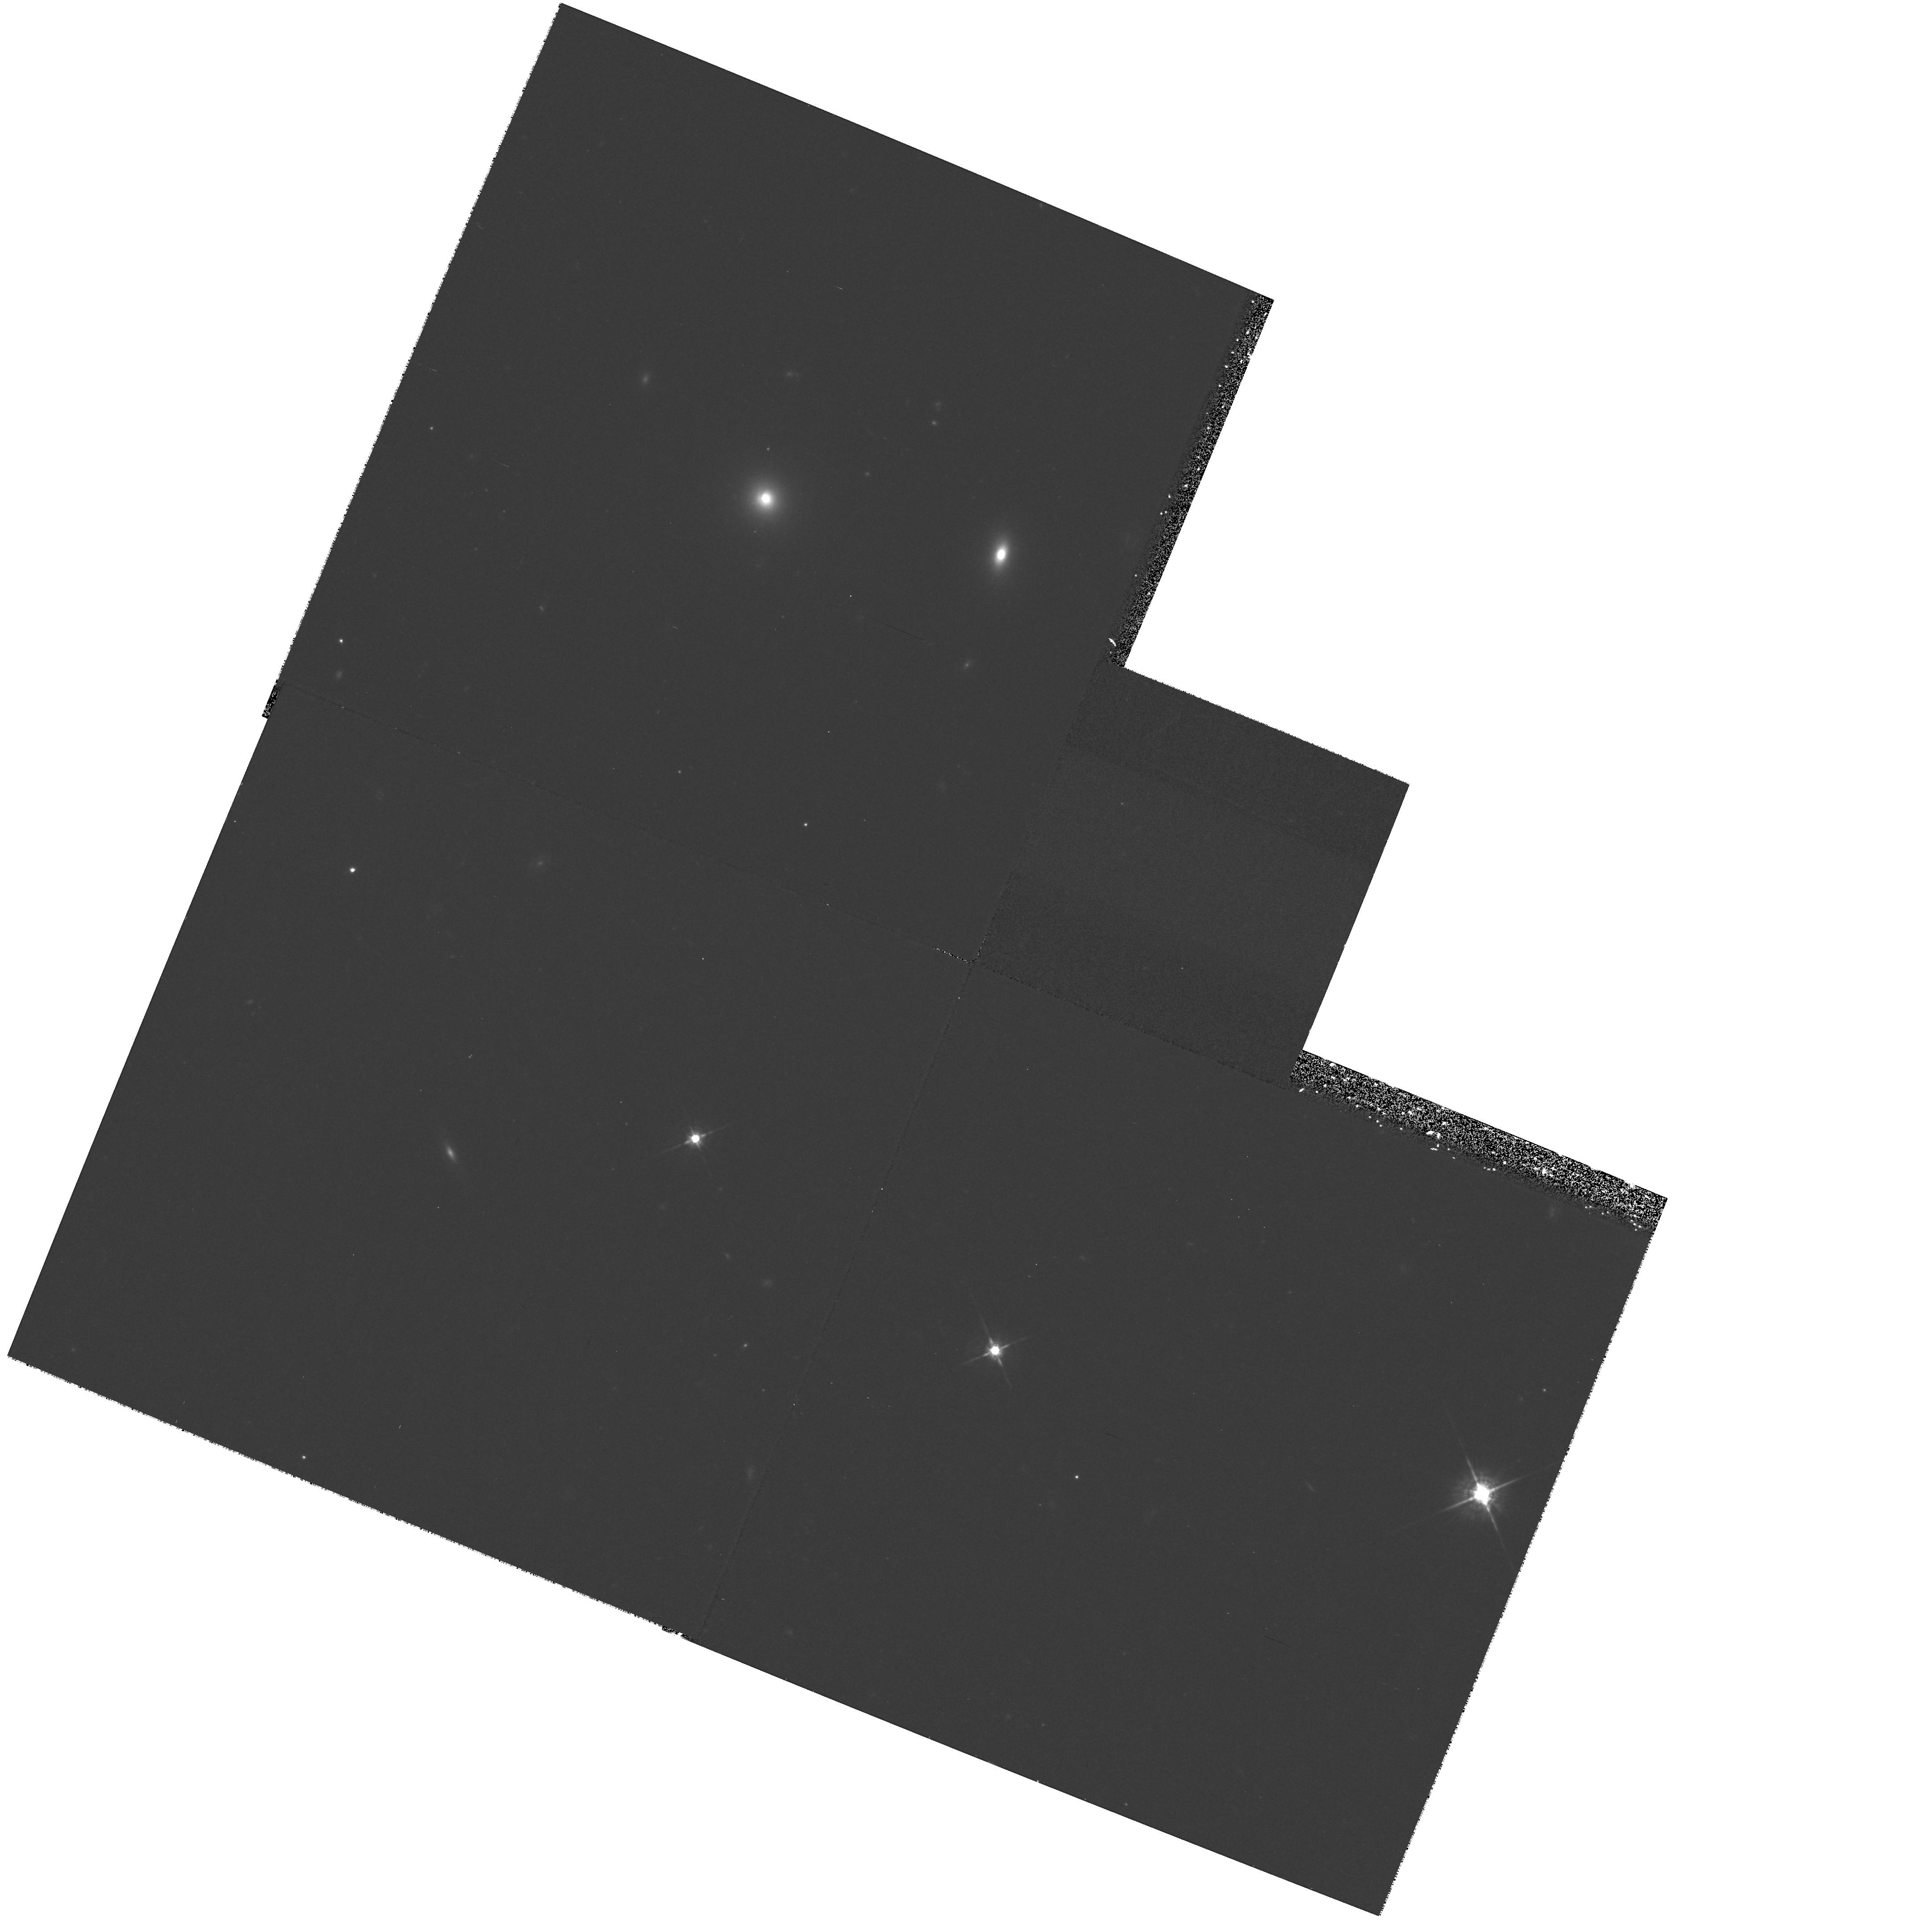
Target: 1215+013
Instrument: WFPC2/PC
Filter: F675W
Exposure: 38 min
Observation ID: hst_6776_18_wfpc2_pc_f675w_u40218

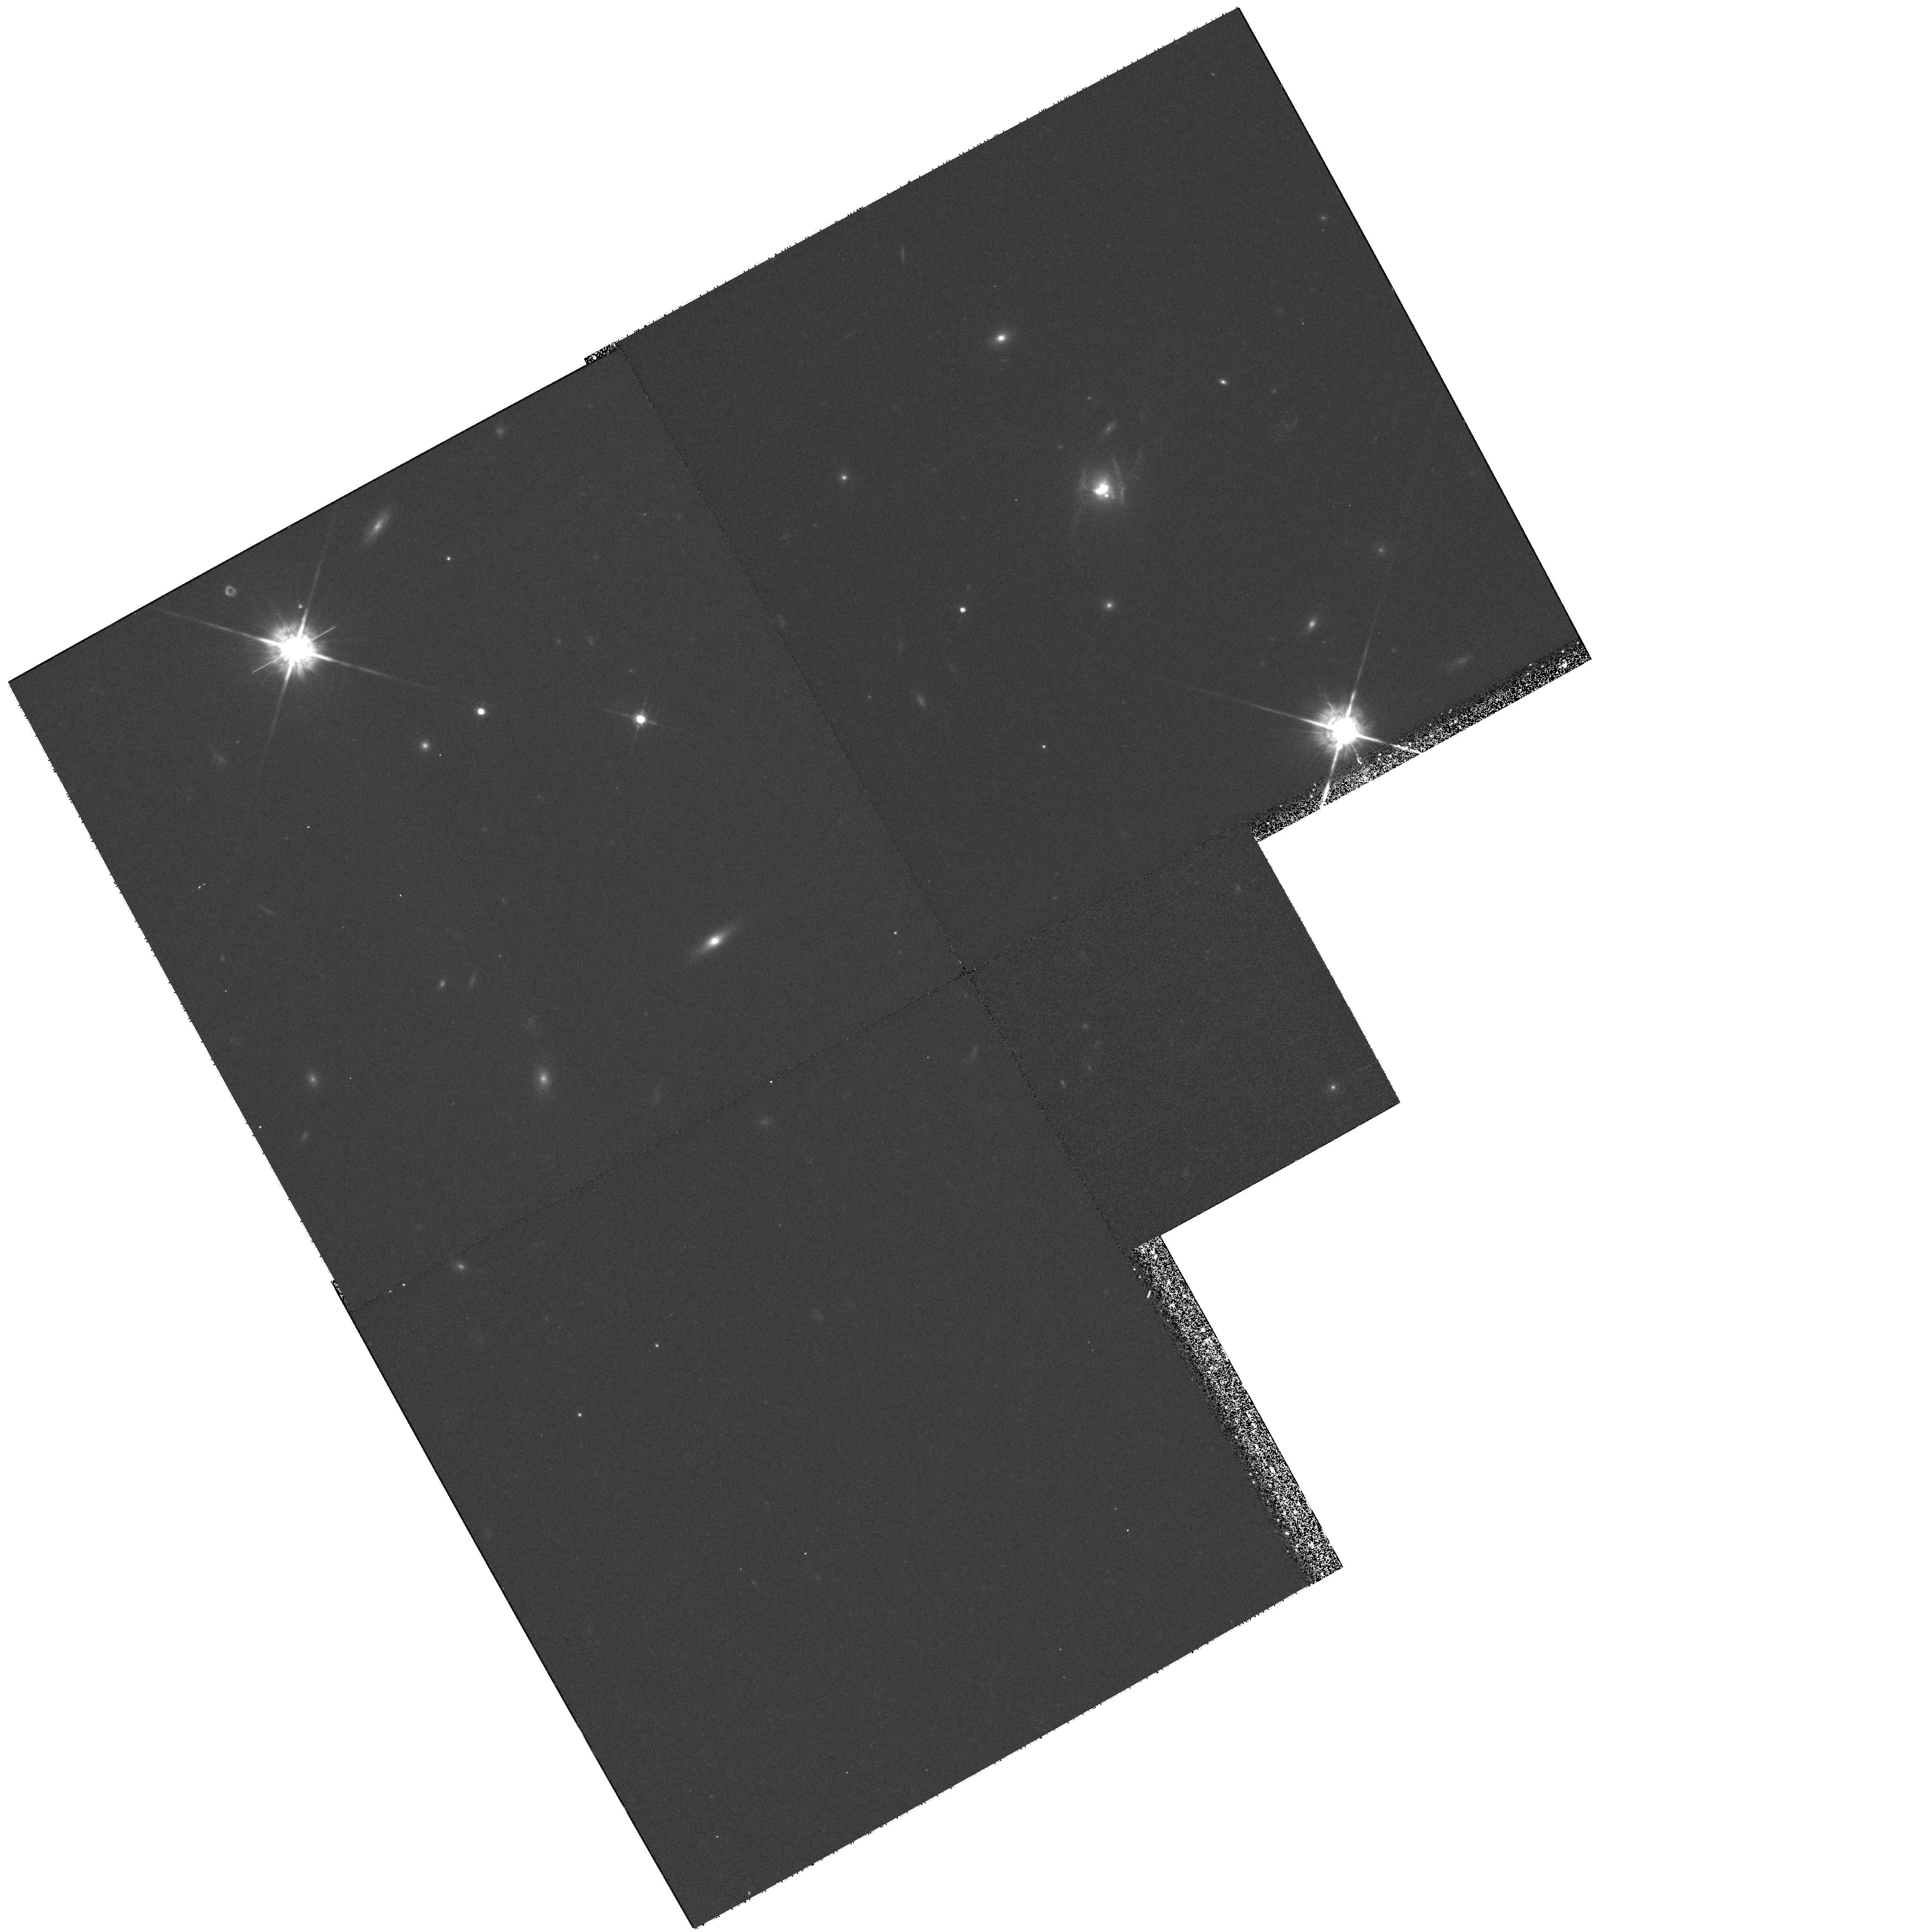
Target: 3C79
Instrument: WFPC2/PC
Filter: F675W
Exposure: 38 min
Observation ID: hst_6776_13_wfpc2_pc_f675w_u40213

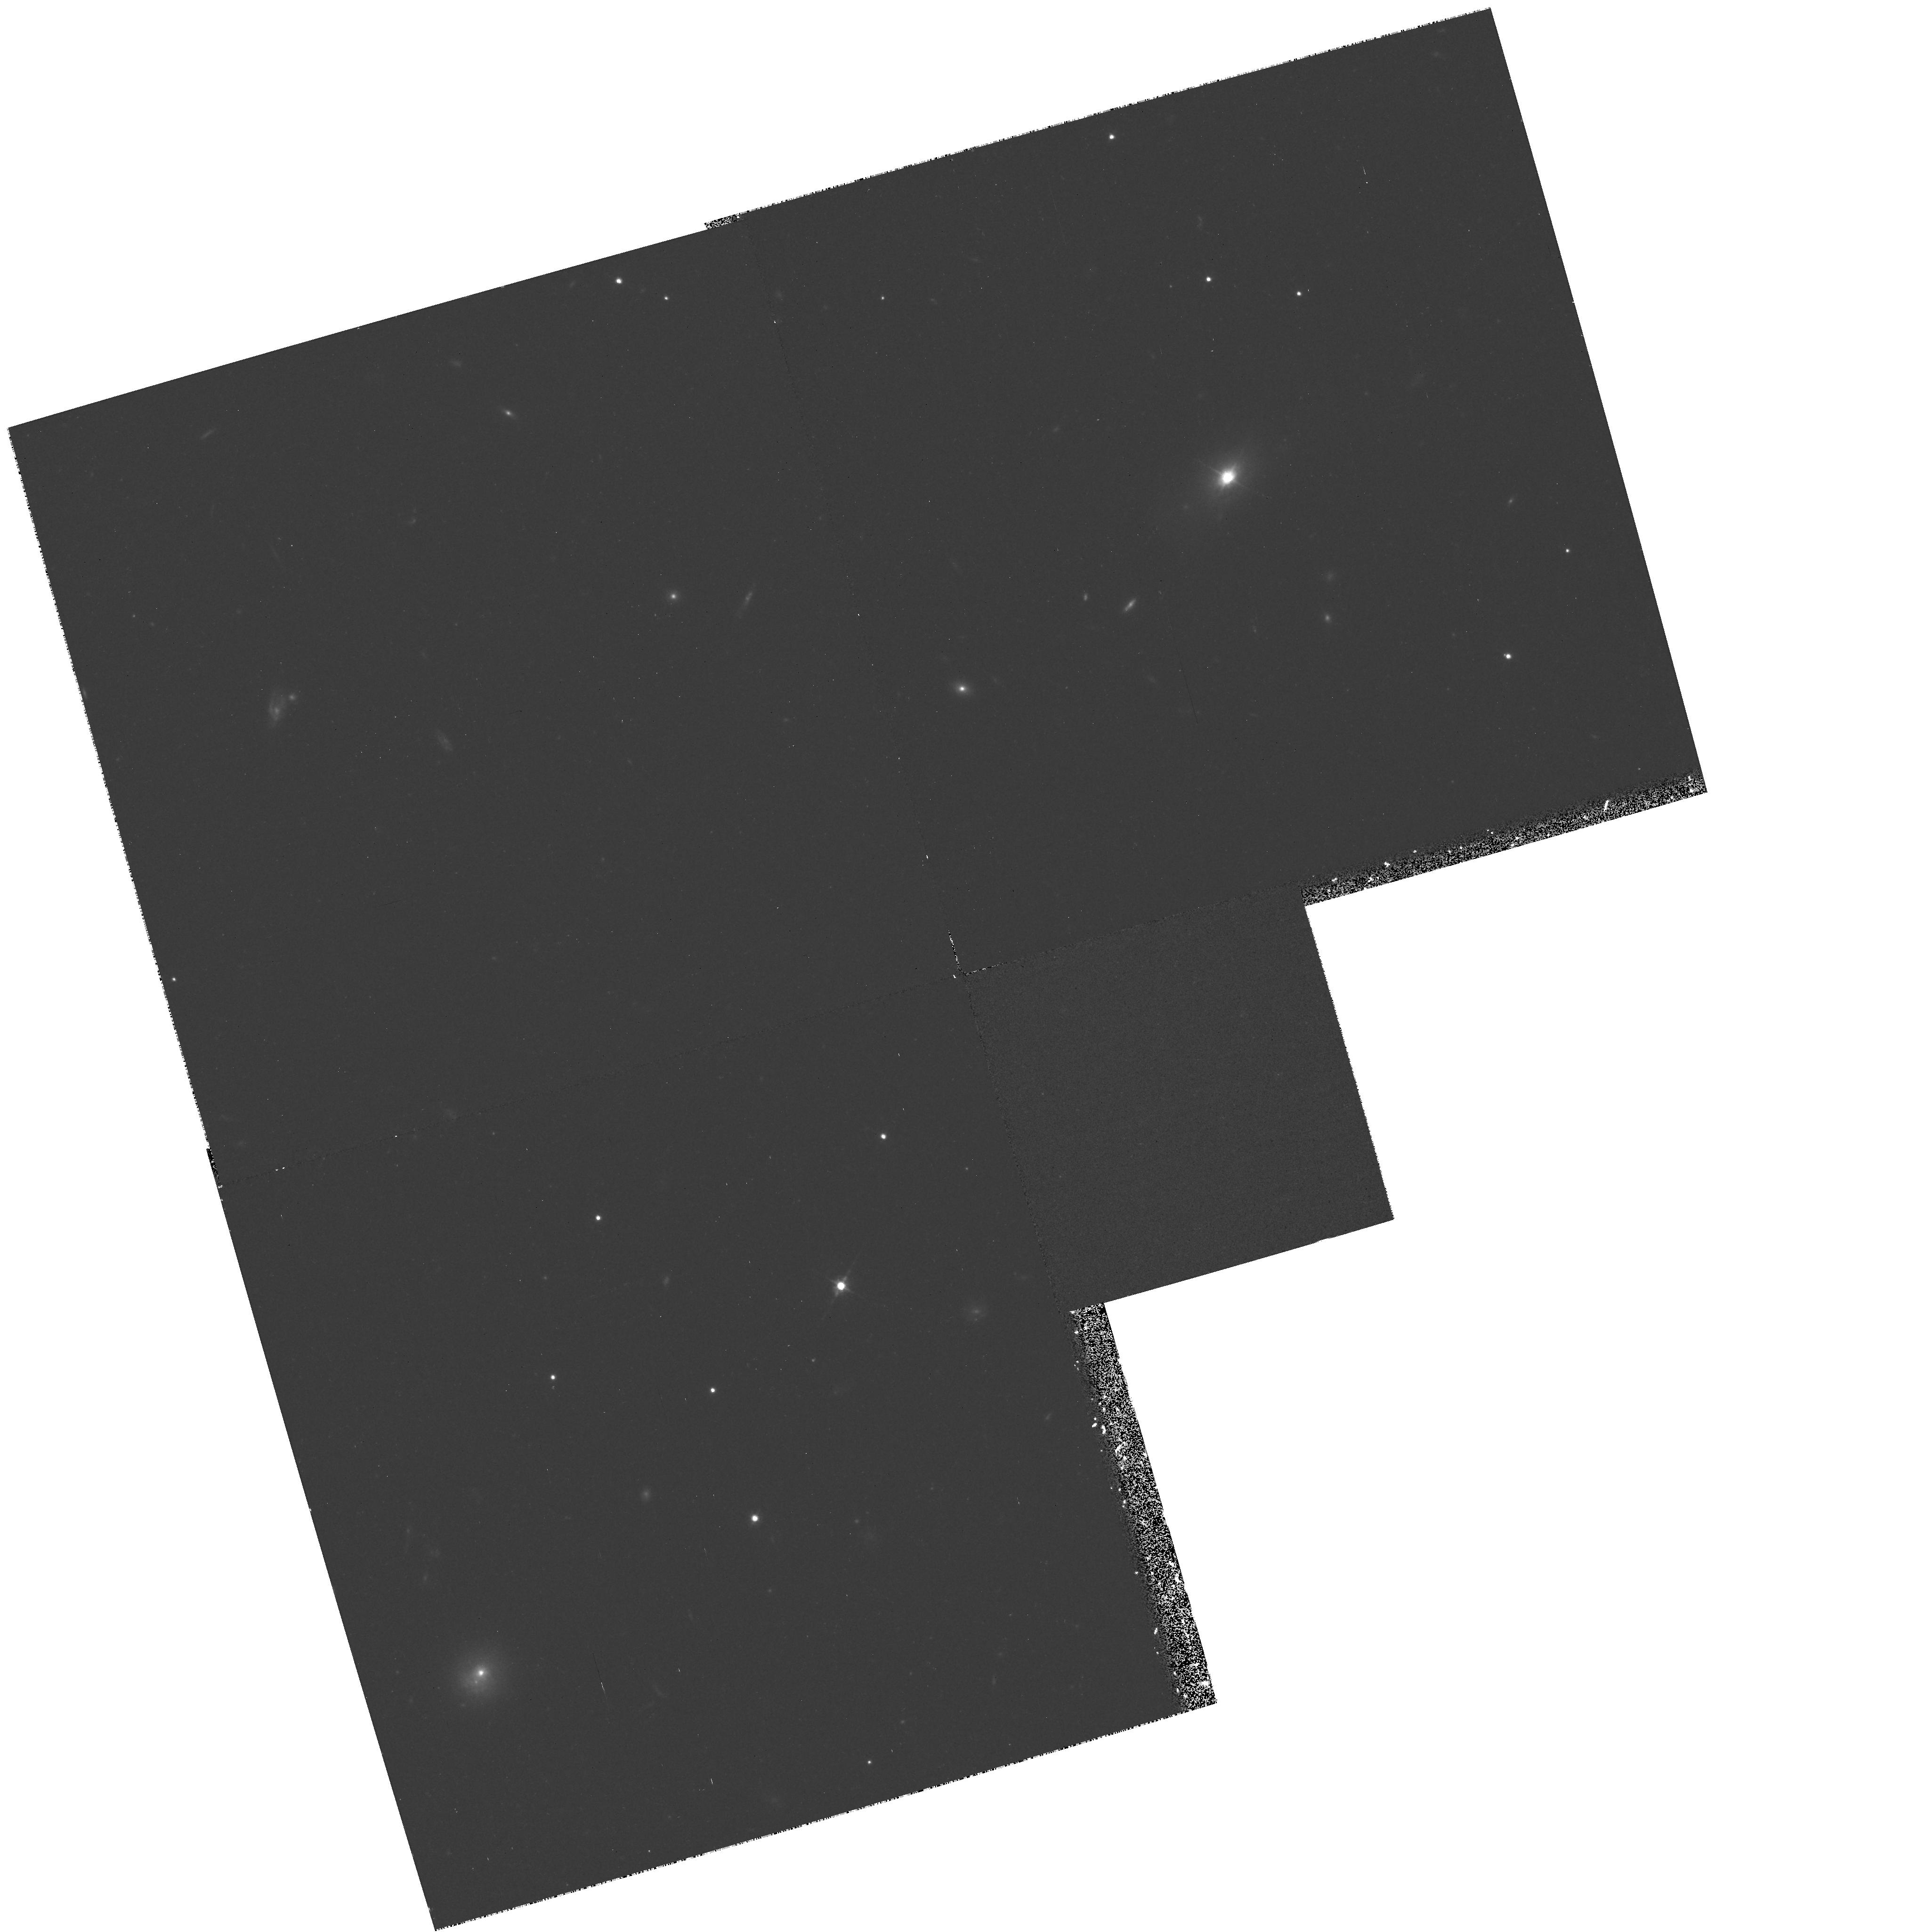
Target: PKS2247+14
Instrument: WFPC2/PC
Filter: F675W
Exposure: 31 min
Observation ID: hst_6776_09_wfpc2_pc_f675w_u40209

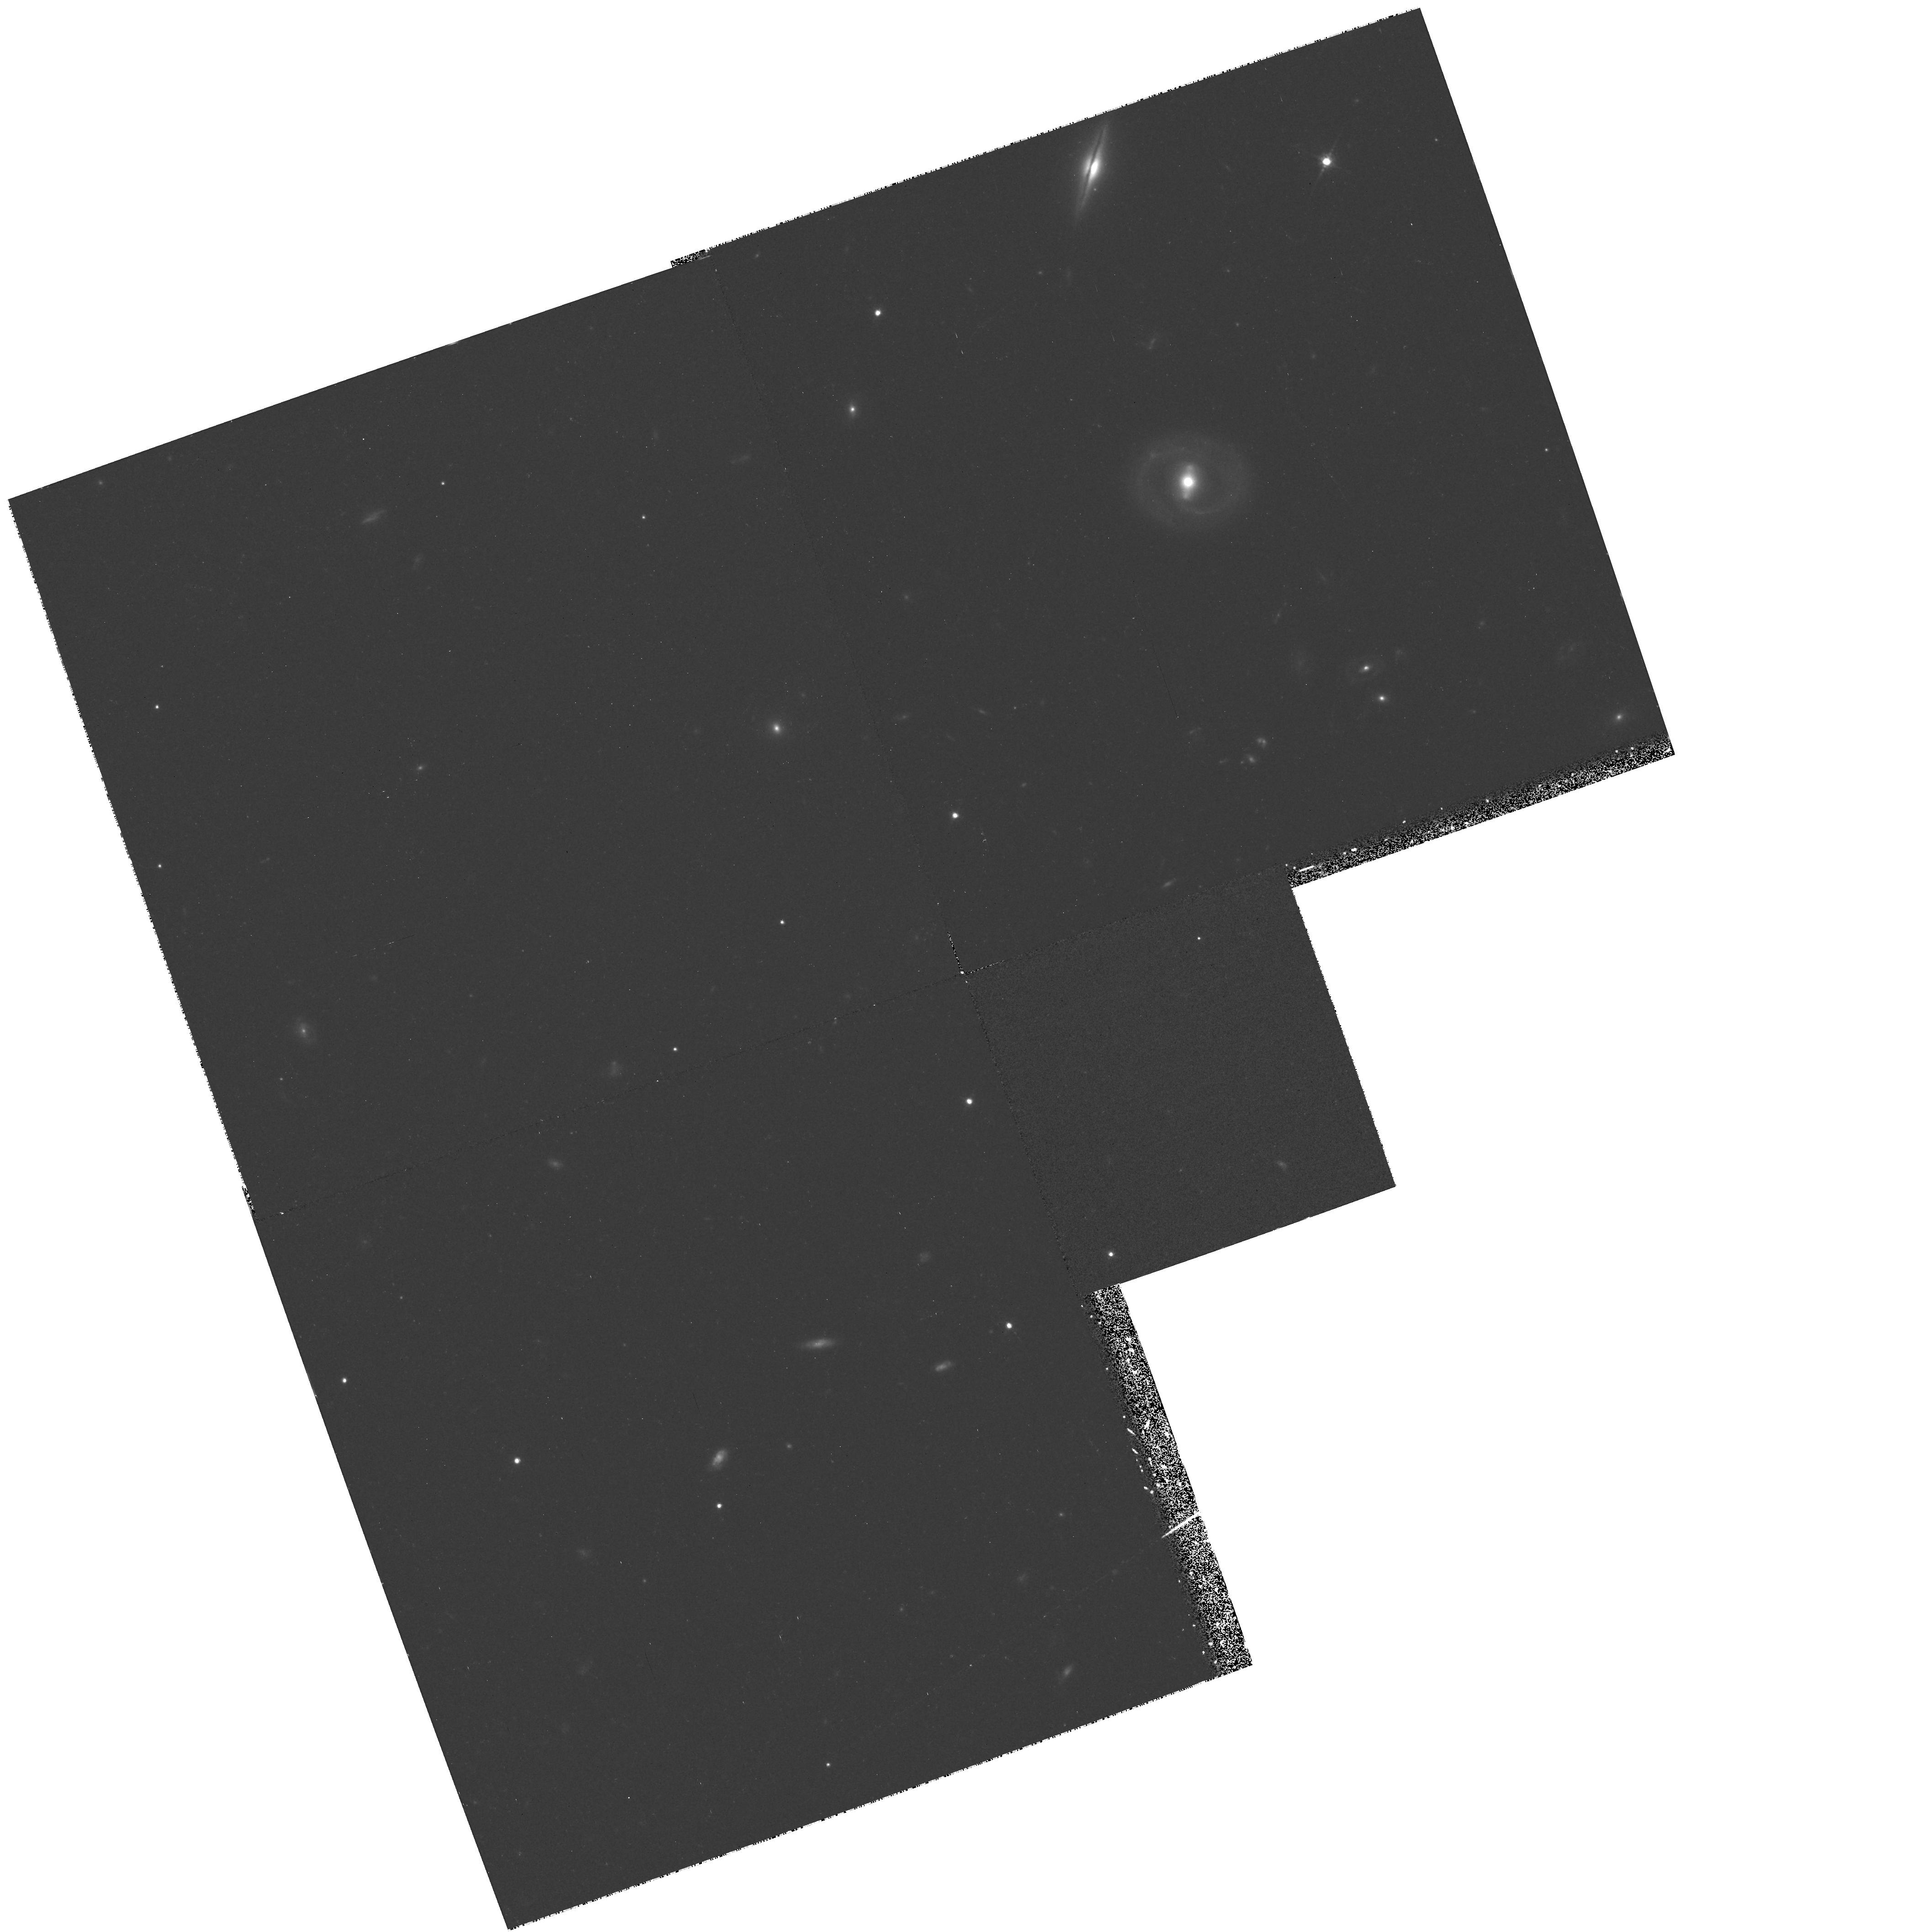
Target: 2344+184
Instrument: WFPC2/PC
Filter: F675W
Exposure: 31 min
Observation ID: hst_6776_33_wfpc2_pc_f675w_u40233

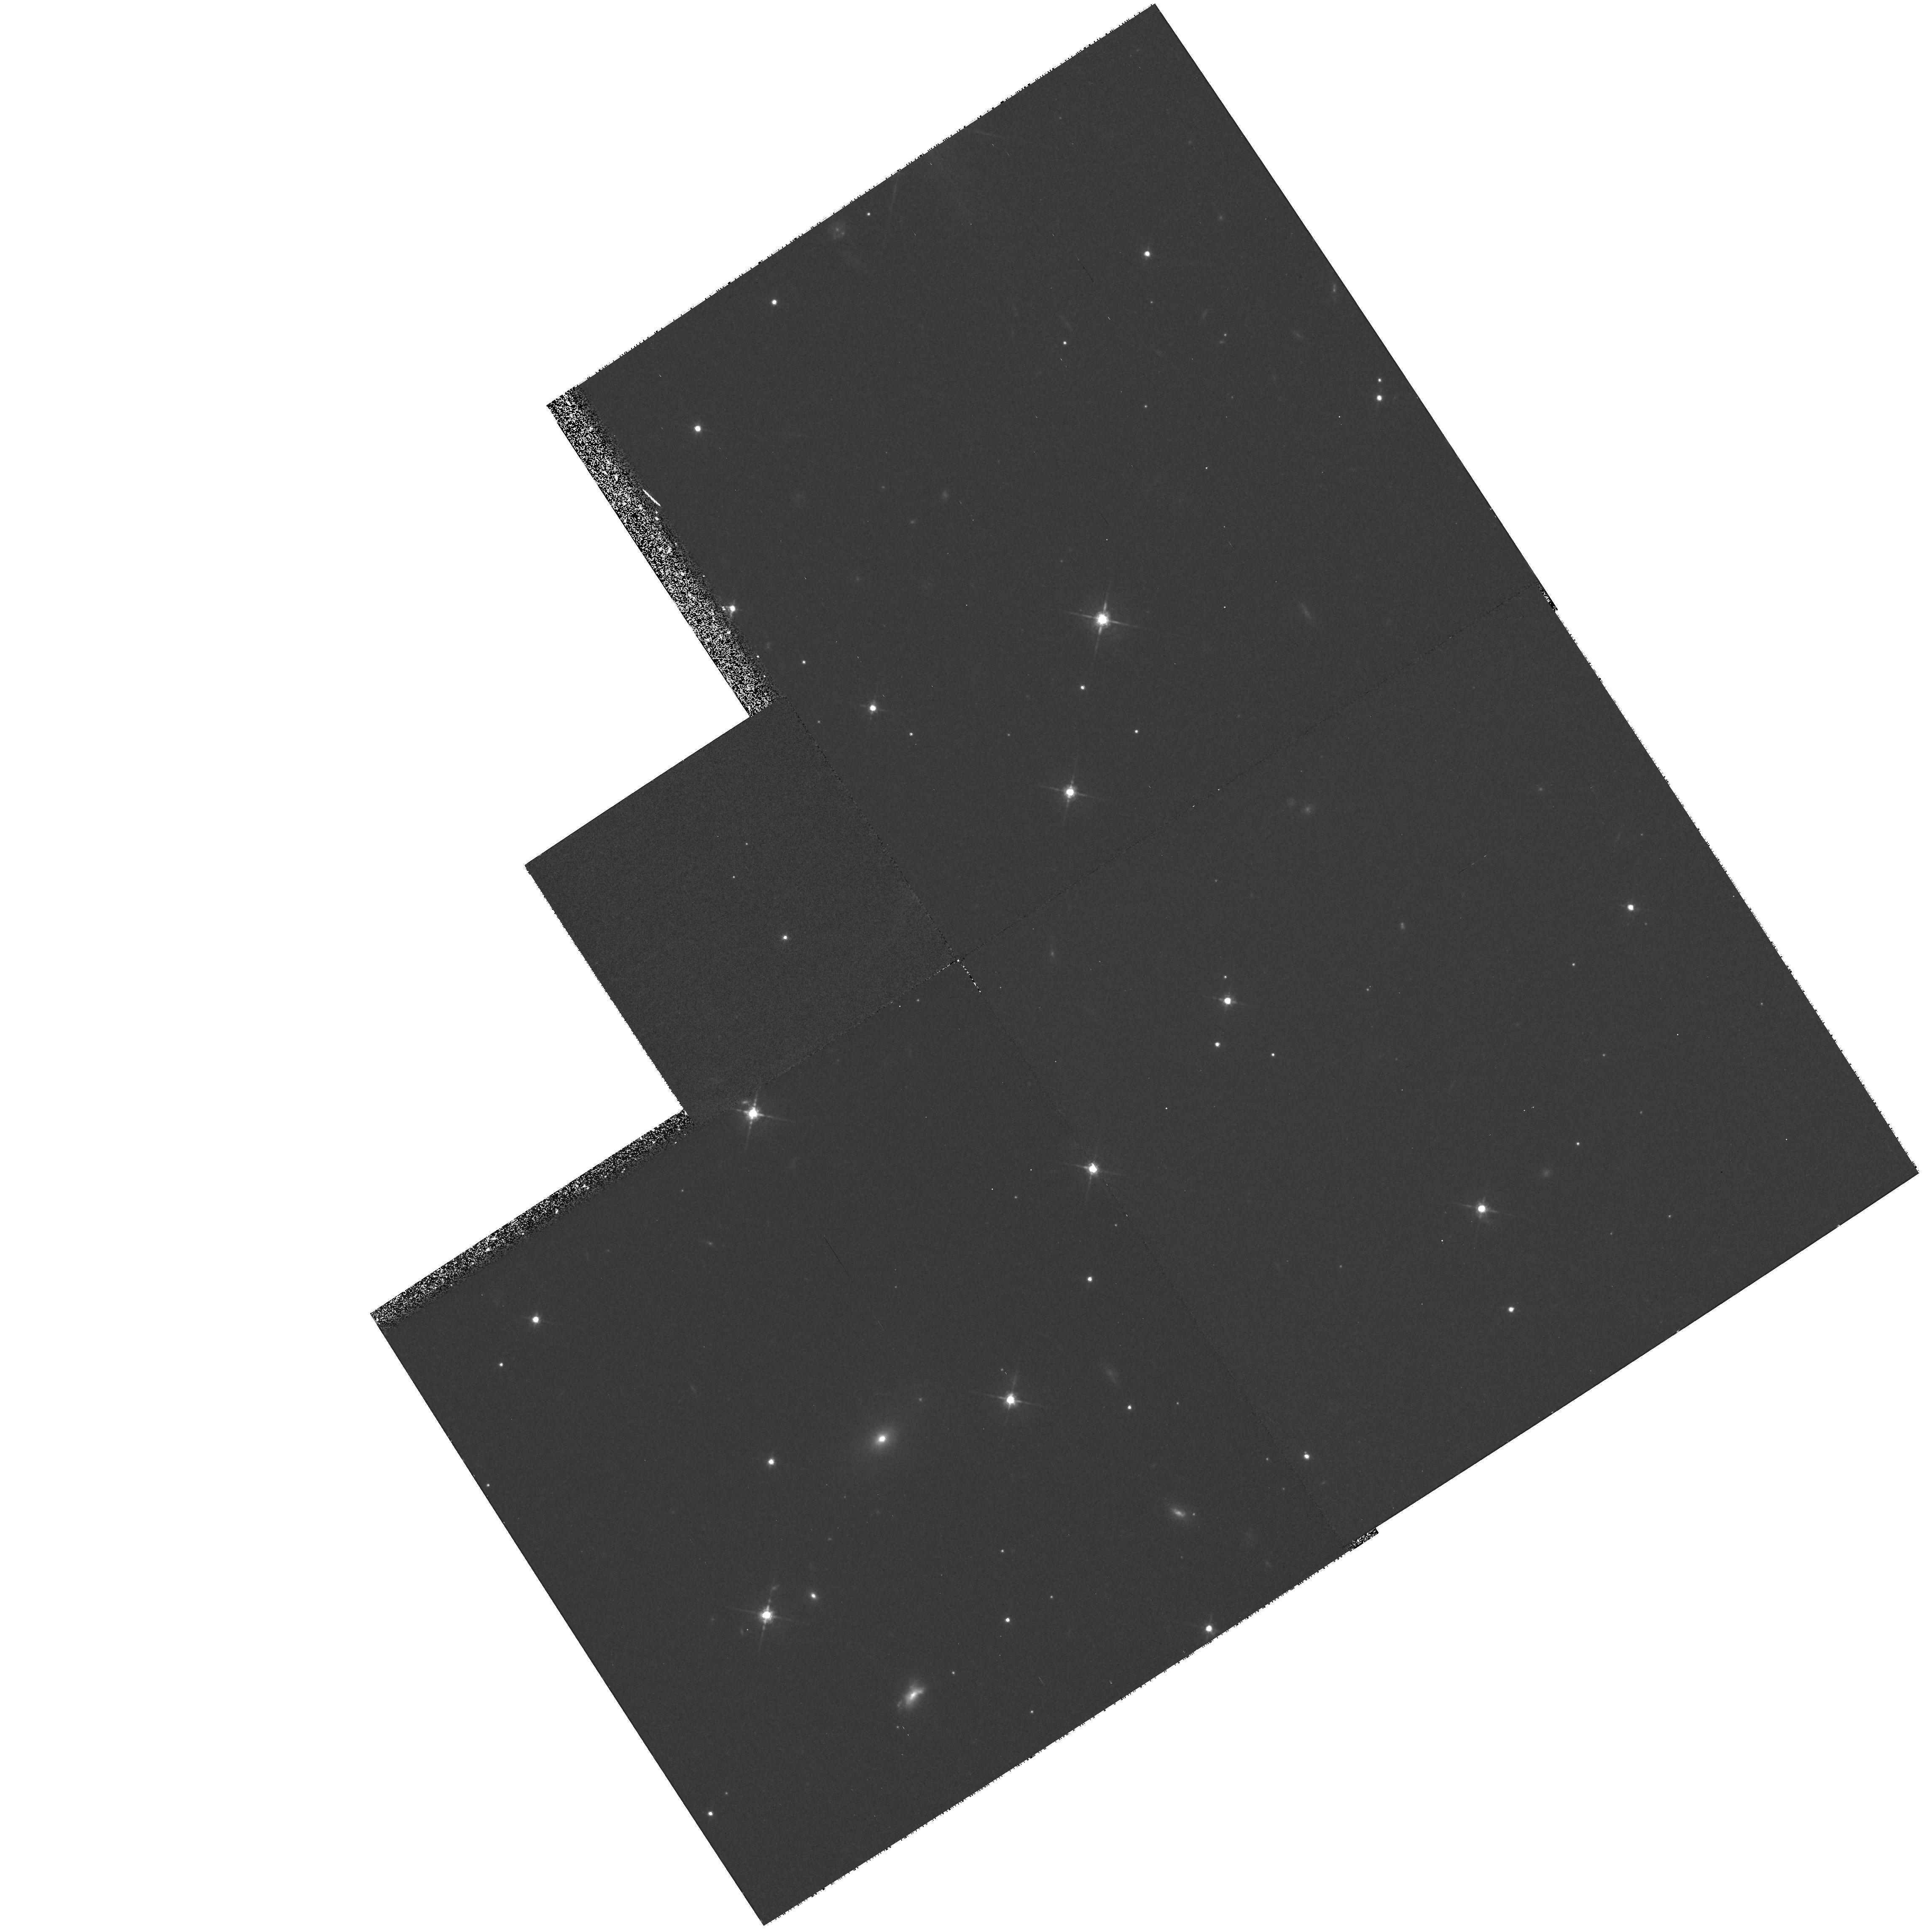
Target: 3C93.1
Instrument: WFPC2/PC
Filter: F675W
Exposure: 38 min
Observation ID: hst_6776_14_wfpc2_pc_f675w_u40214

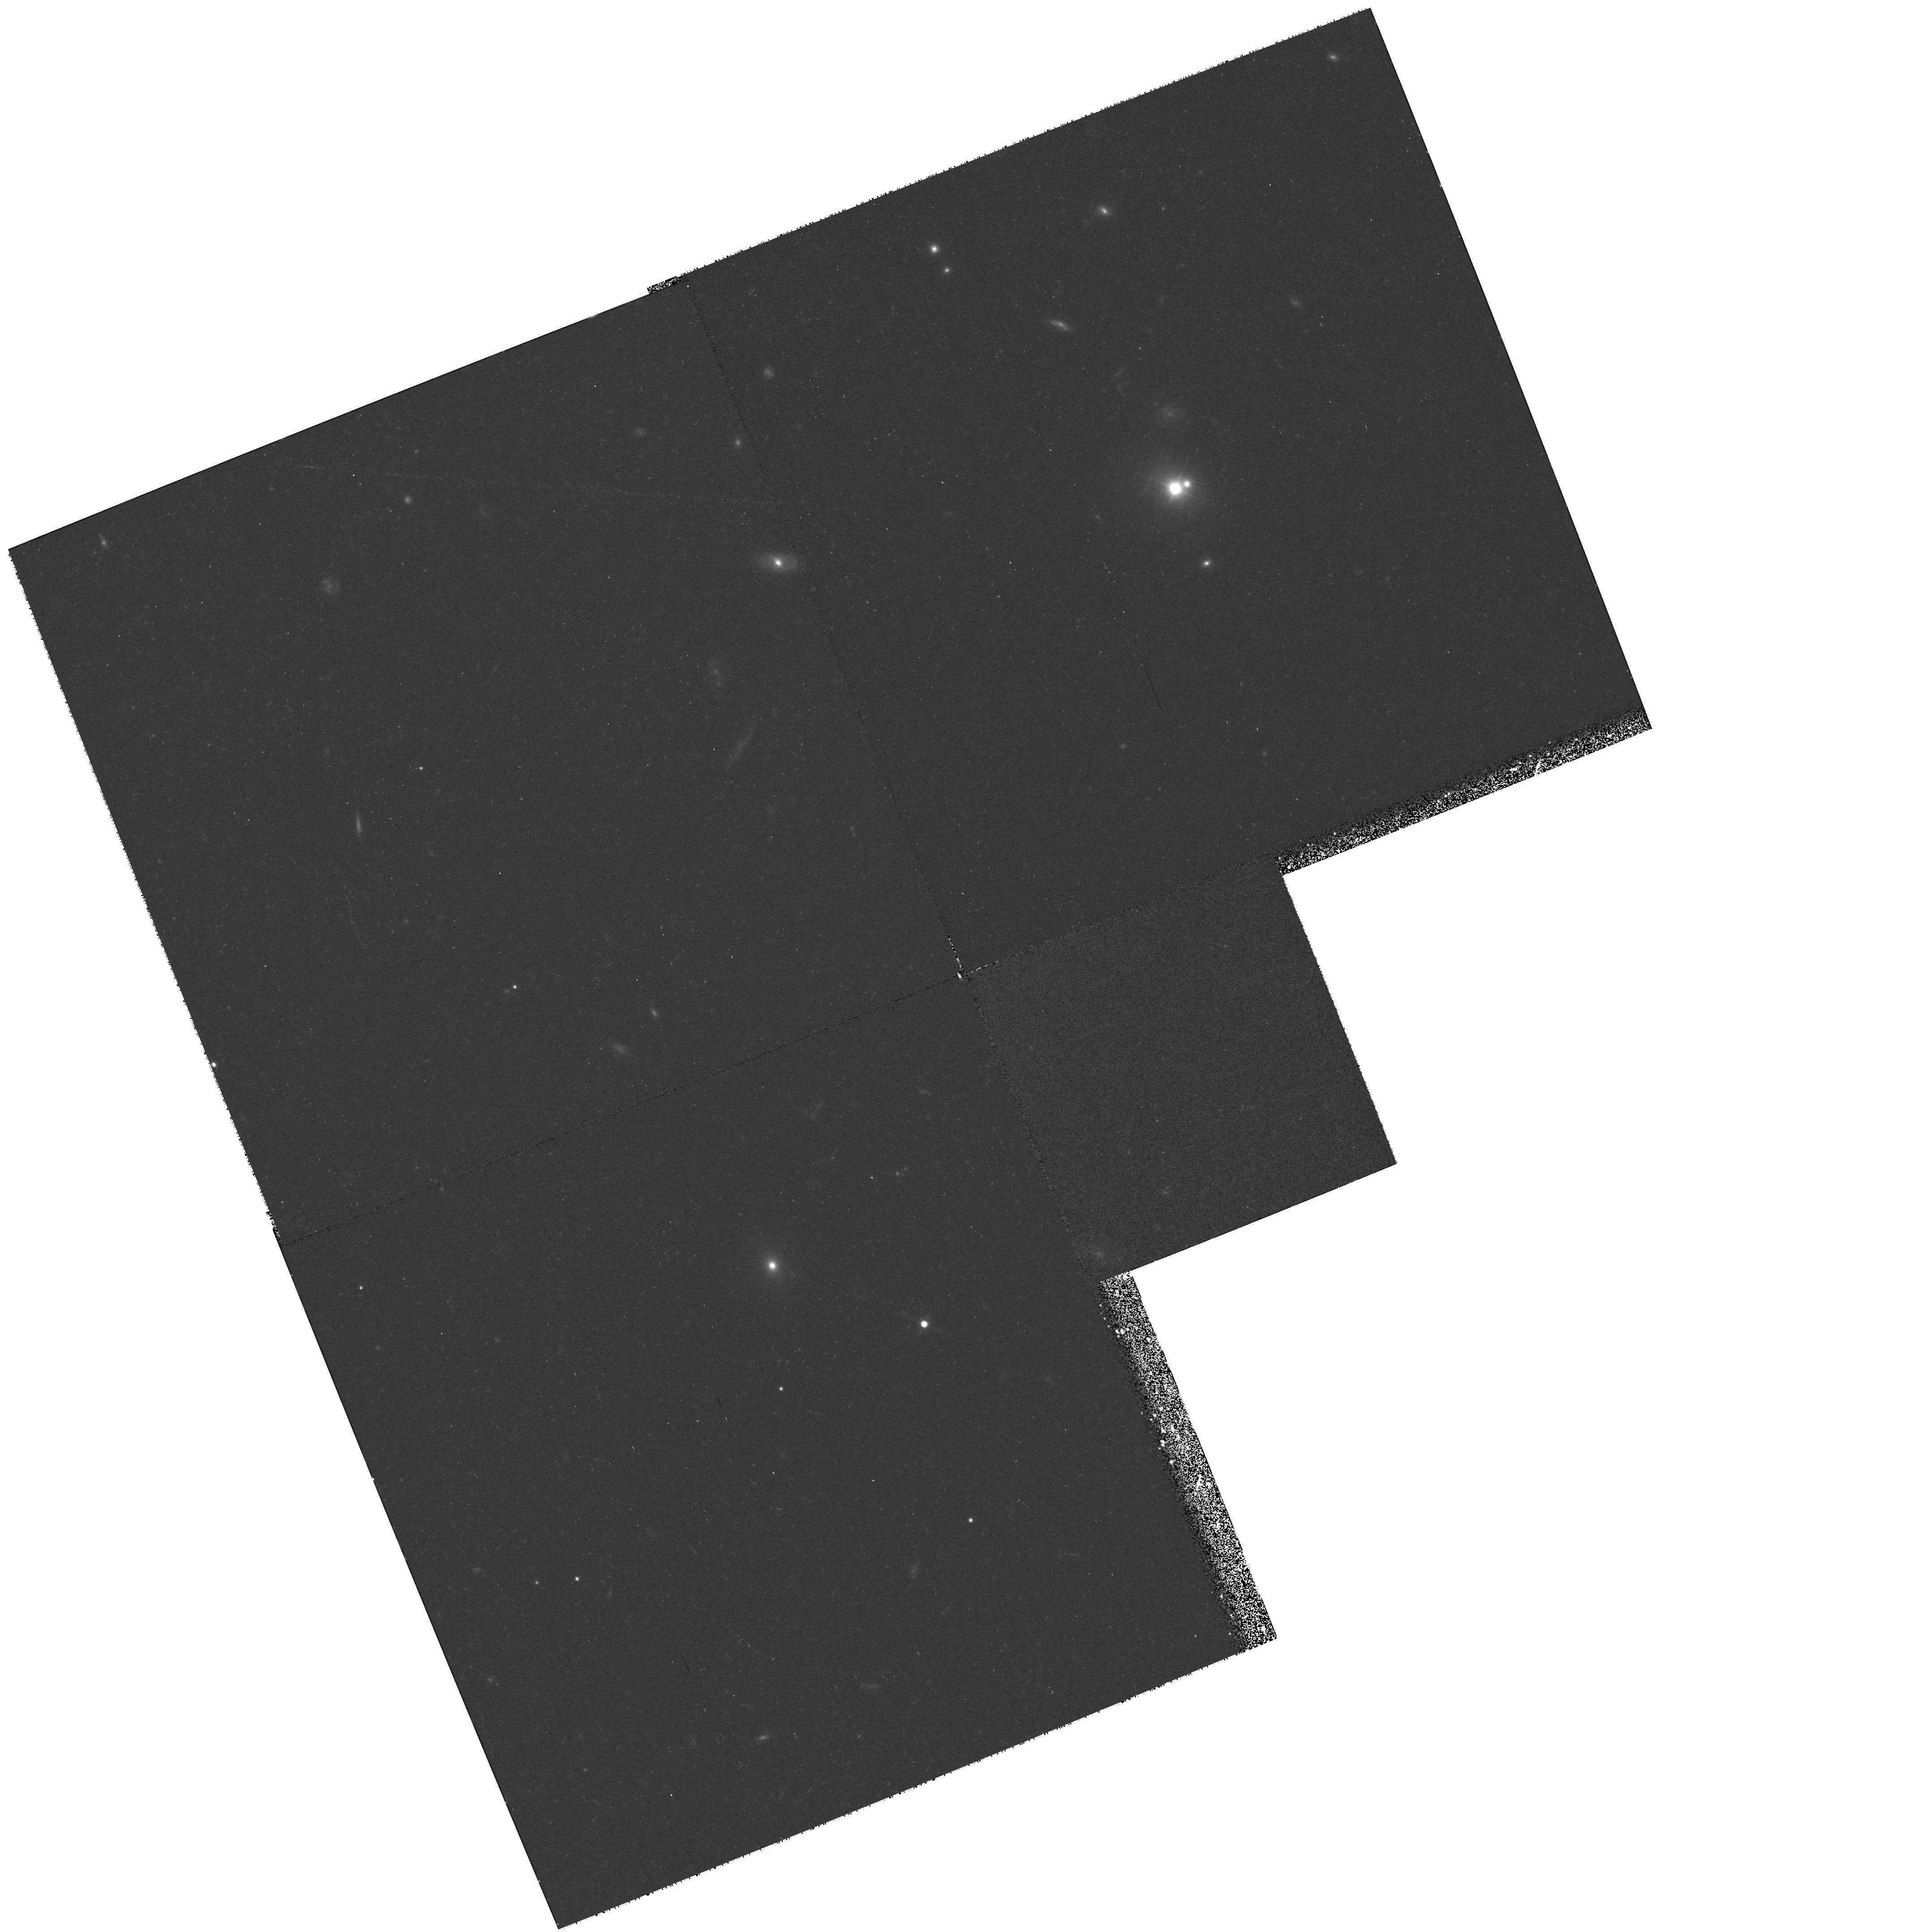
Target: PHL1093
Instrument: WFPC2/PC
Filter: F675W
Exposure: 31 min
Observation ID: hst_6776_01_wfpc2_pc_f675w_u40201

A comparative HST imaging study of radio galaxies and the hosts of radio-loud and radio-quiet quasars. (PI: Dunlop, James S.)

A clear understanding of the nature of the host galaxies of radio-quiet quasars (RQQs), radio-loud quasars (RLQs) and radio galaxies (RGs) is of central importance in any attempt to unify and relate the 3 main classes of powerful active galaxies. Current AGN folklore holds that RQQs are found in disc systems, whereas radio-loud objects have spheroidal hosts; meanwhile, the unification of RLQs and RGs via orientation requires that their host galaxies be identical. To test these ideas we have constructed 3 carefully matched samples of RQQs, RLQs and RGs and have being pursuing two complementary ground-based programmes: 2-D modelling of deep K -band images to determine the infrared morphologies and luminosities of the hosts, and off -nuclear optical spectroscopy to determine their star-formation histories. Here we propose to use WFPC2 to determine the optical morphologies and luminosities of the hosts, thus providing the crucial link between our spectroscopic and near-infrared data- sets. Existing HST studies of quasar hosts, whilst producing many interesting new results, have yielded surprisingly little hard information on the properties of the hosts themselves. Our proposed imaging study will remedy this situation by undertaking redder, line-free observations of our three matched AGN samples. This will enable us to perform the first rigorous comparison of the optical-IR colours and morphologies of the hosts of the 3 basic types of powerful AGN, and to build a consistent picture of their star-formation histories.